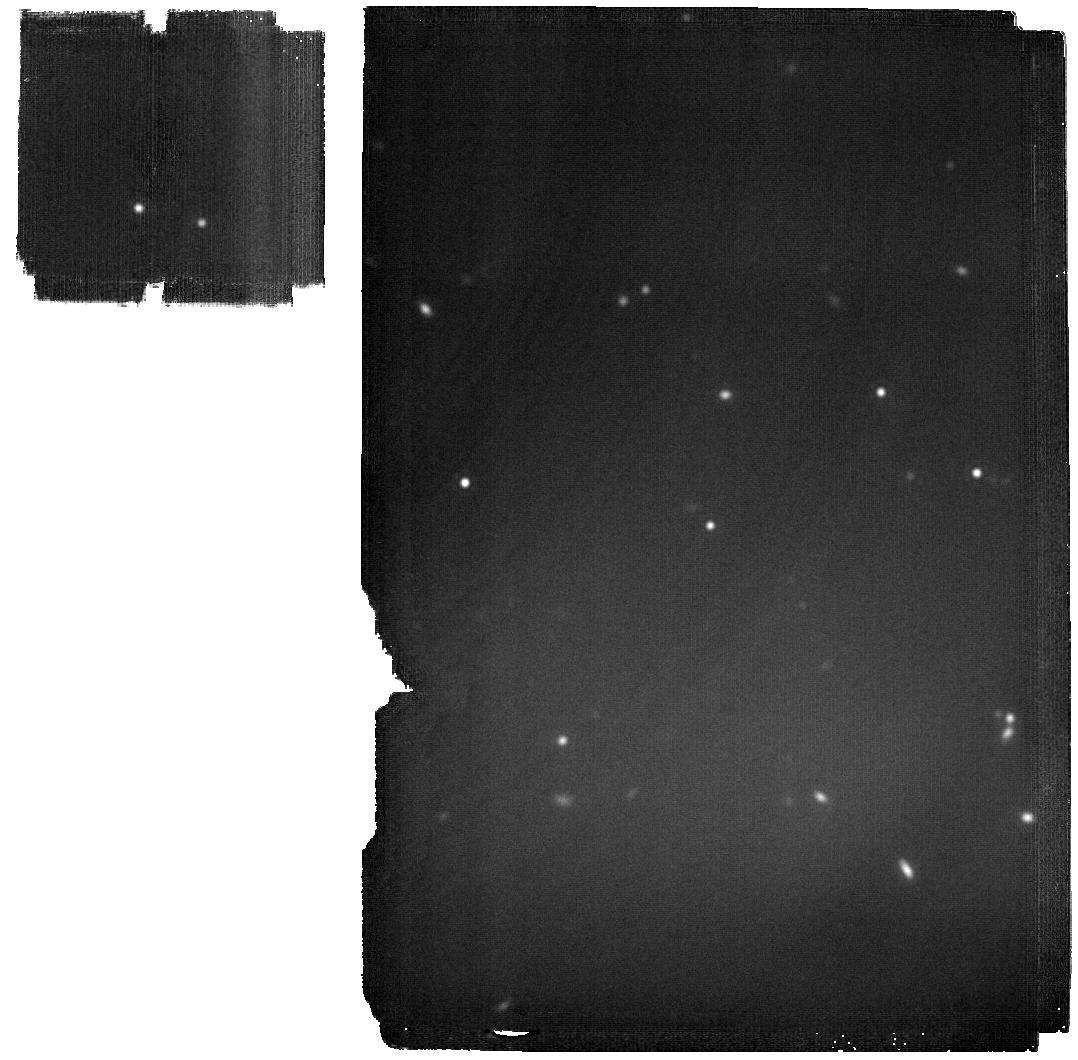
Target: WISEJ1206+84. Instrument: MIRI. Filter: F2100W. Exposure: 13 min. Observation ID: jw02302-o128_t082_miri_f2100w

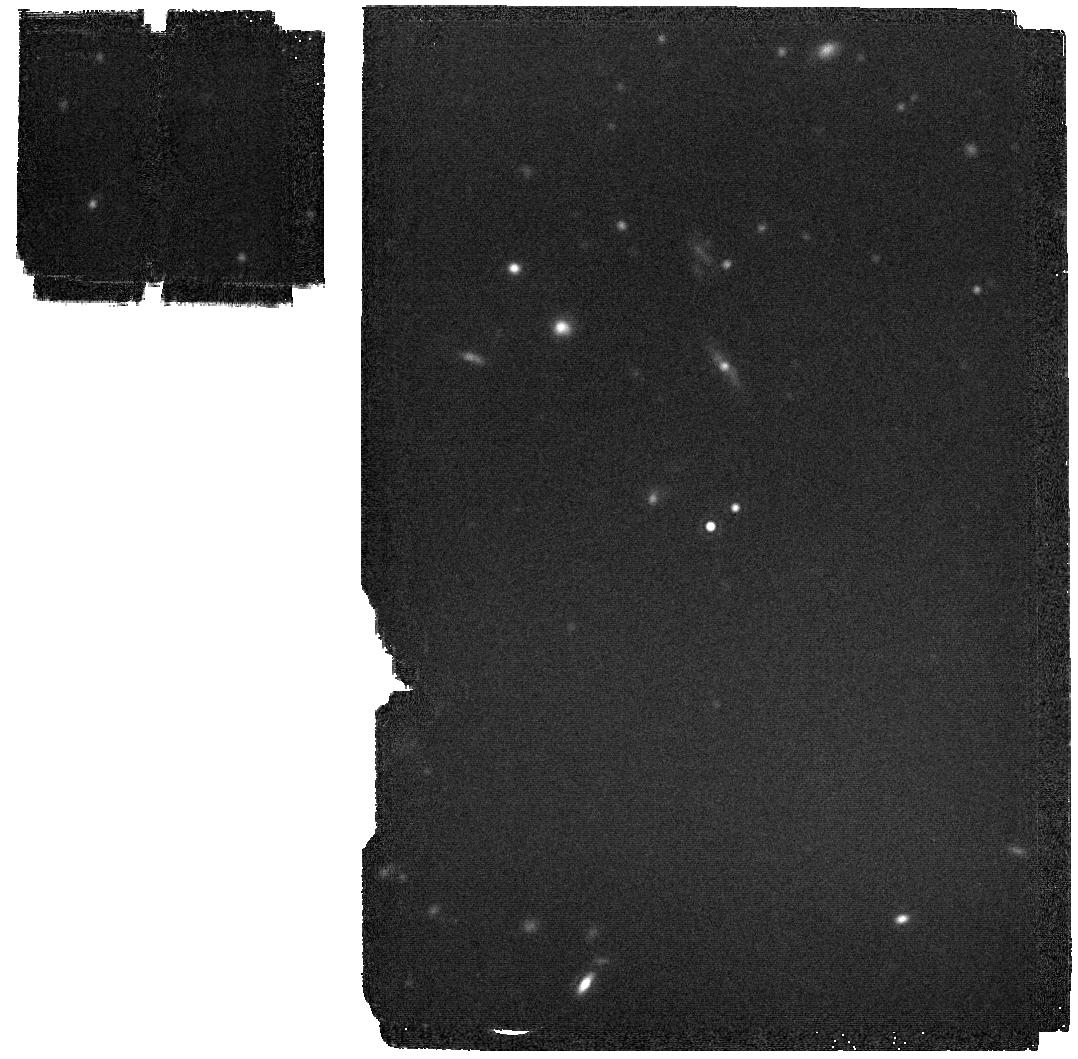
Target: WISEJ2209+27. Instrument: MIRI. Filter: F2100W. Exposure: 3 min. Observation ID: jw02302-o124_t102_miri_f2100w

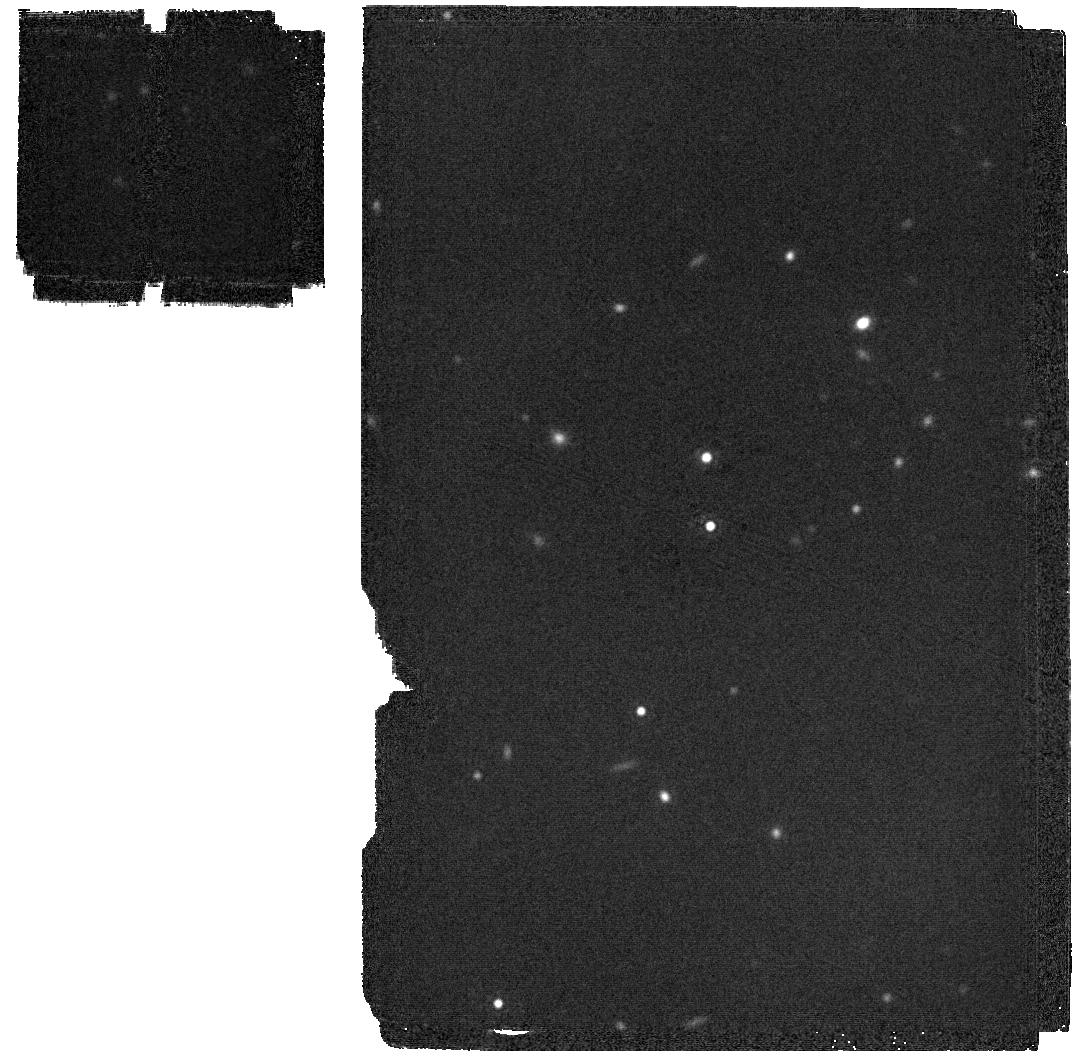
Target: WISEPCJ2056+14. Instrument: MIRI. Filter: F2100W. Exposure: 2 min. Observation ID: jw02302-o106_t072_miri_f2100w

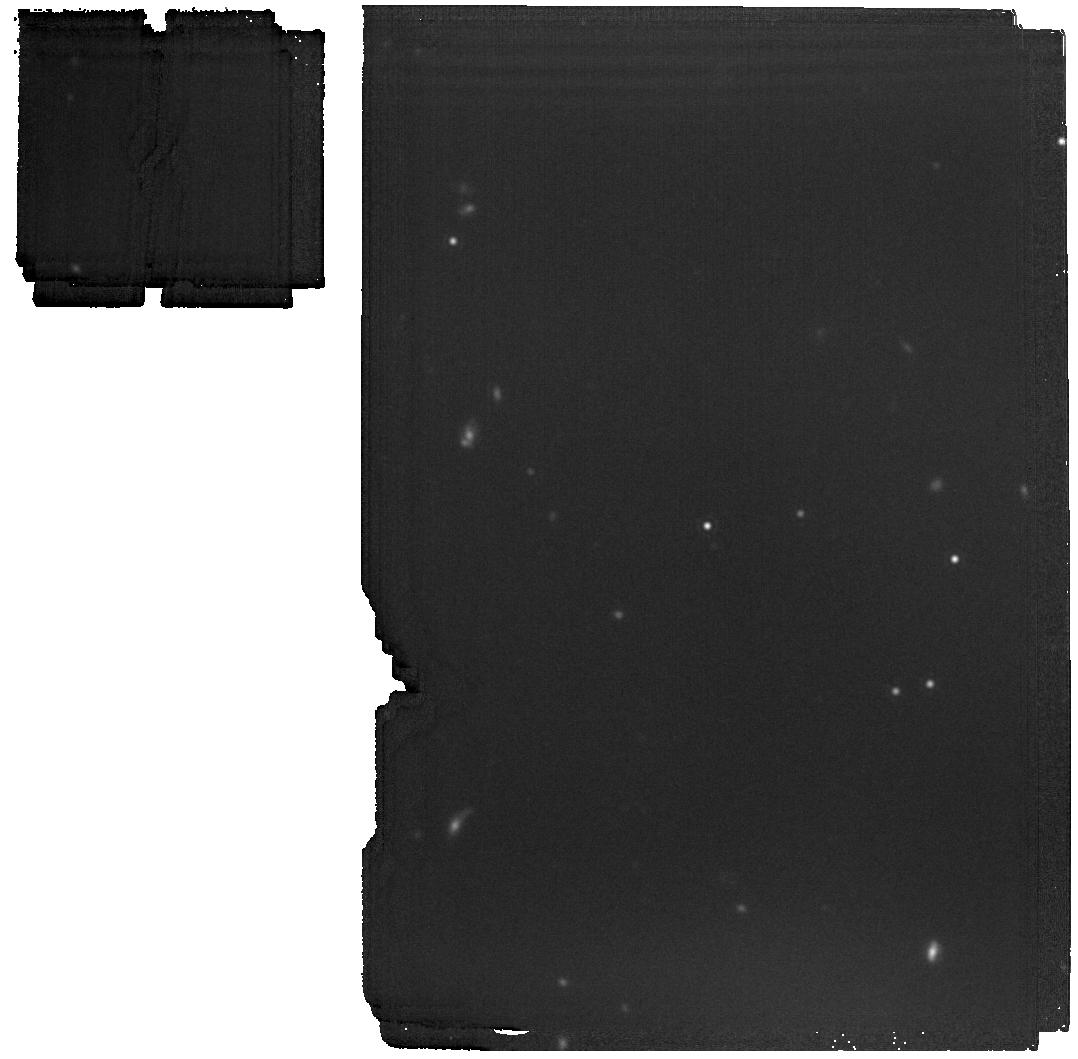
Target: CWISEPJ1446-23. Instrument: MIRI. Filter: F1800W. Exposure: 5 min. Observation ID: jw02302-o049_t101_miri_f1800w

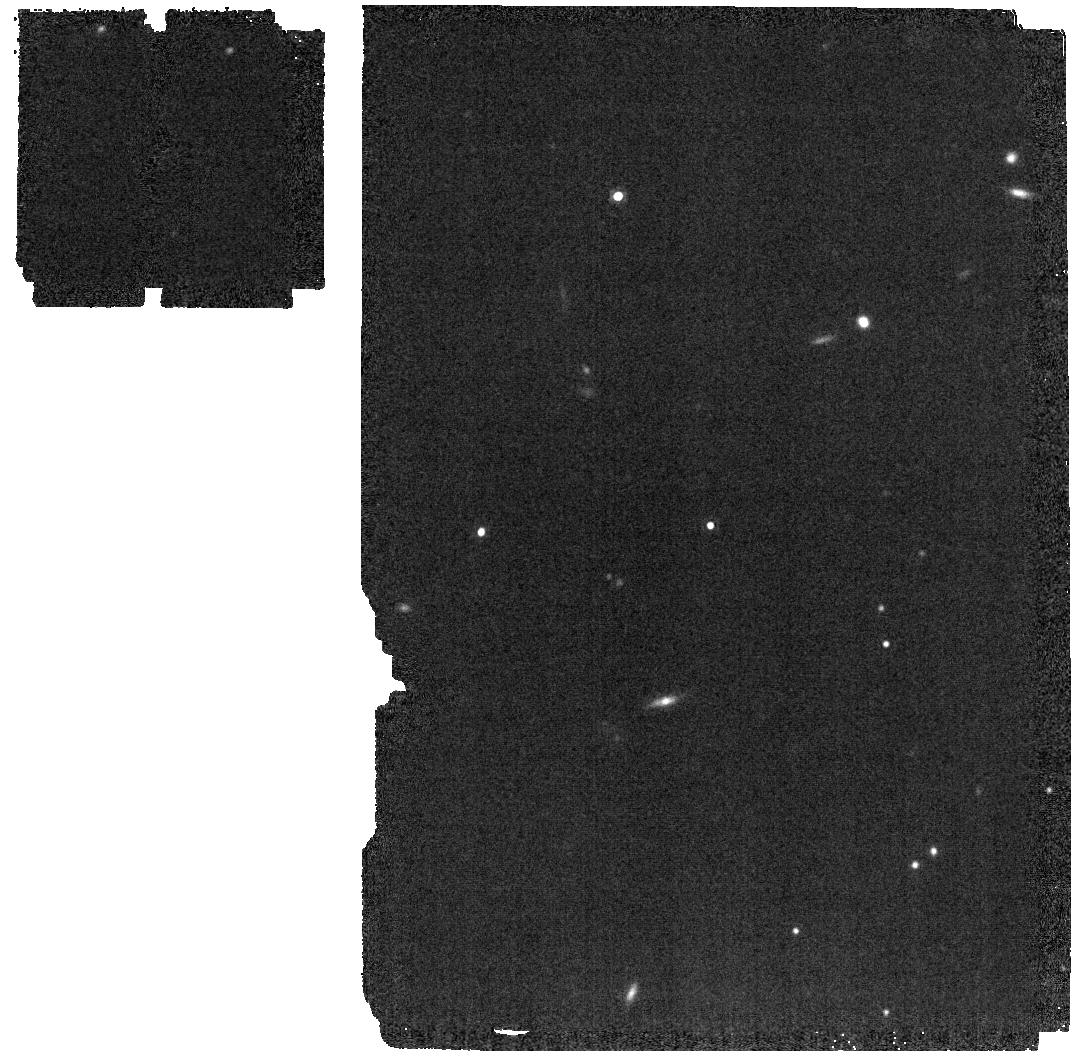
Target: WISEA2159-48. Instrument: MIRI. Filter: F1500W. Exposure: 1 min. Observation ID: jw02302-o097_t053_miri_f1500w

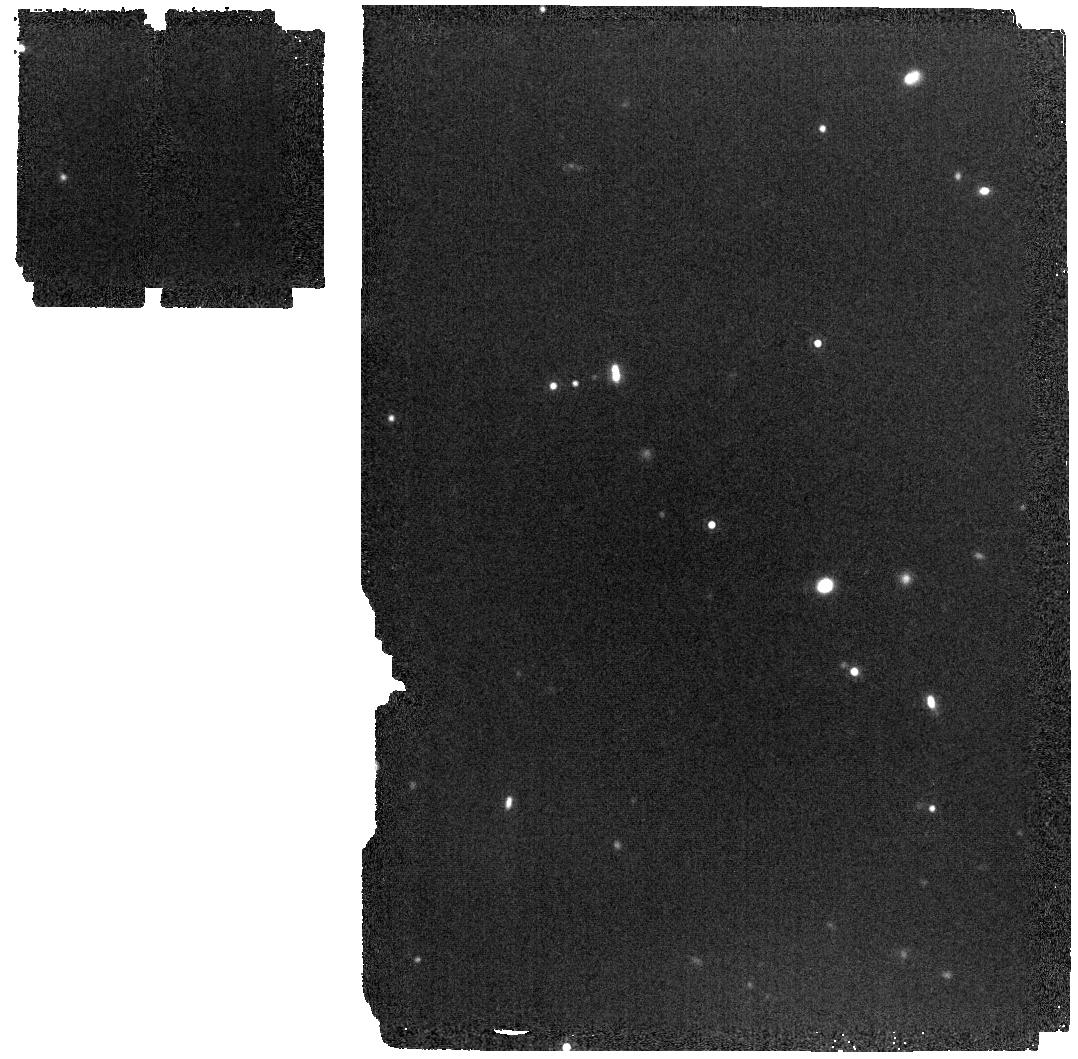
Target: CWISEPJ1047+54. Instrument: MIRI. Filter: F1500W. Exposure: 3 min. Observation ID: jw02302-o127_t103_miri_f1500w

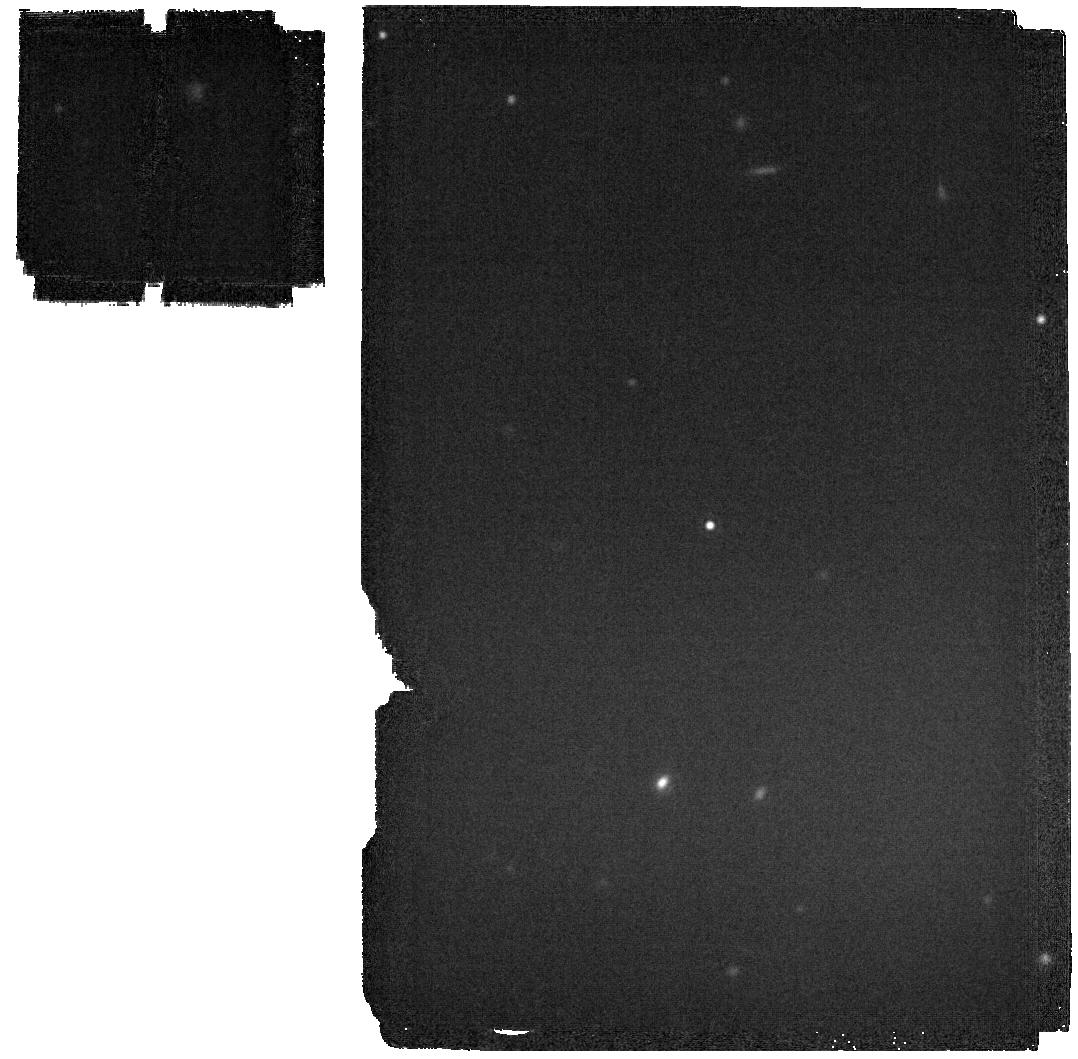
Target: WISEPC1405+55. Instrument: MIRI. Filter: F2100W. Exposure: 2 min. Observation ID: jw02302-o115_t083_miri_f2100w

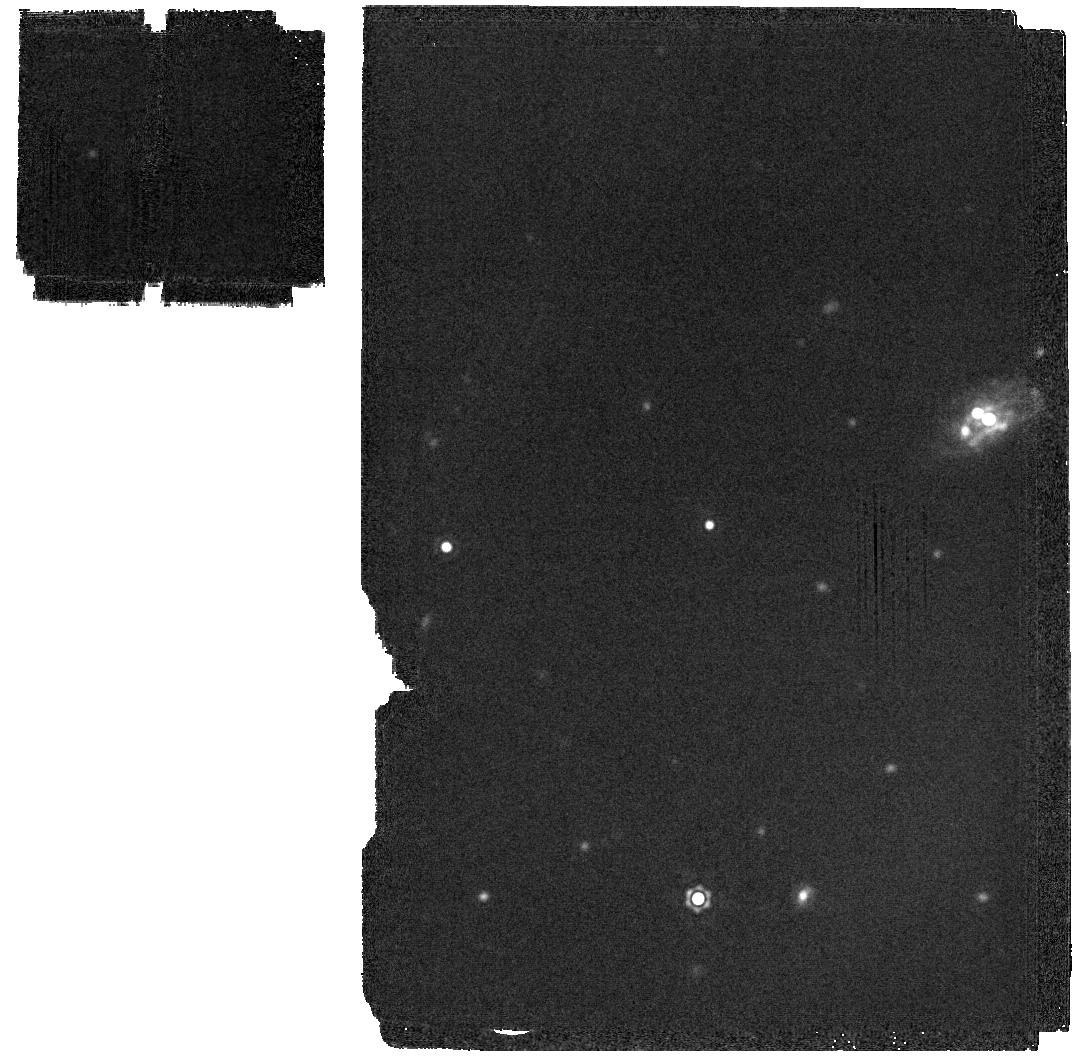
Target: WISEPAJ0313+78. Instrument: MIRI. Filter: F2100W. Exposure: 1 min. Observation ID: jw02302-o061_t051_miri_f2100w

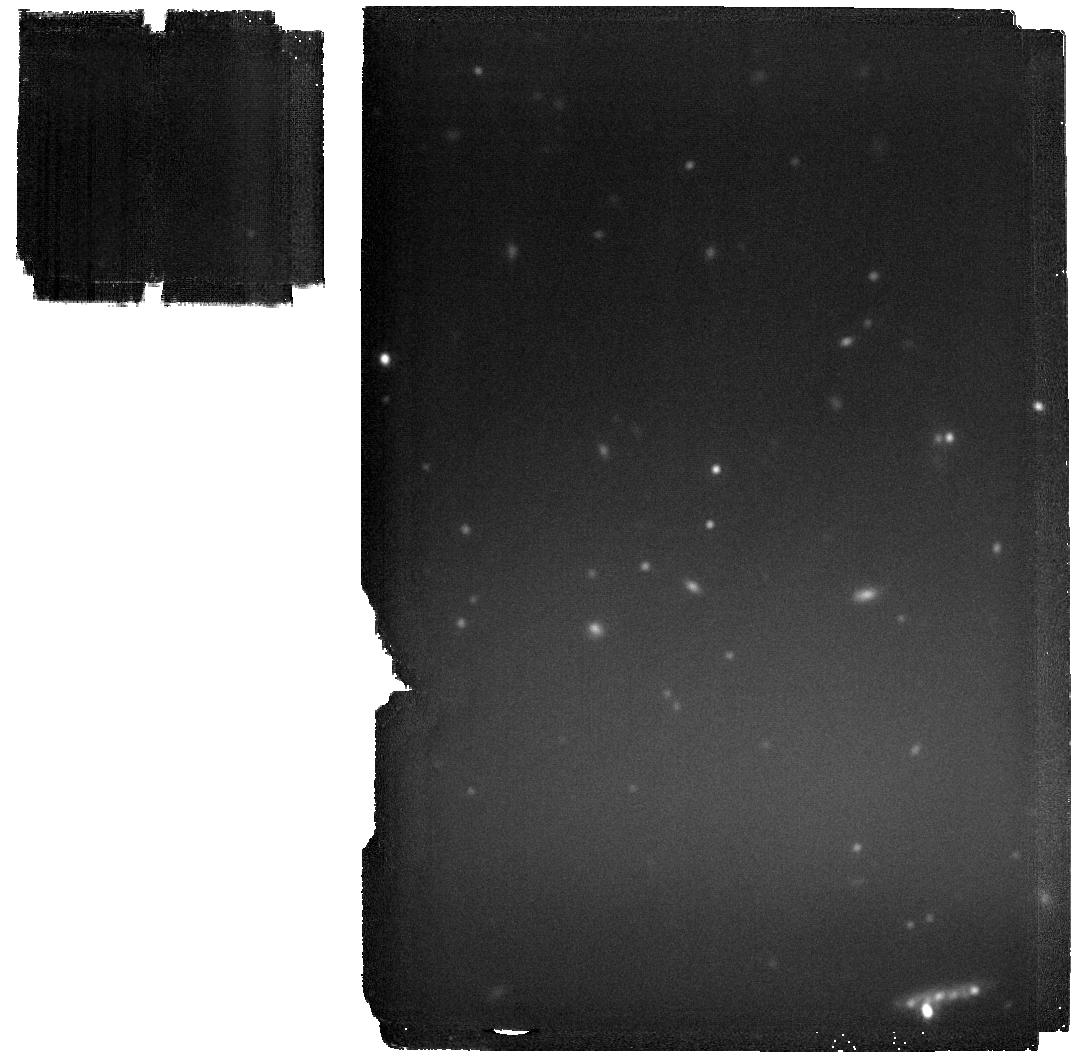
Target: WISEJ0734-71. Instrument: MIRI. Filter: F2100W. Exposure: 15 min. Observation ID: jw02302-o109_t073_miri_f2100w

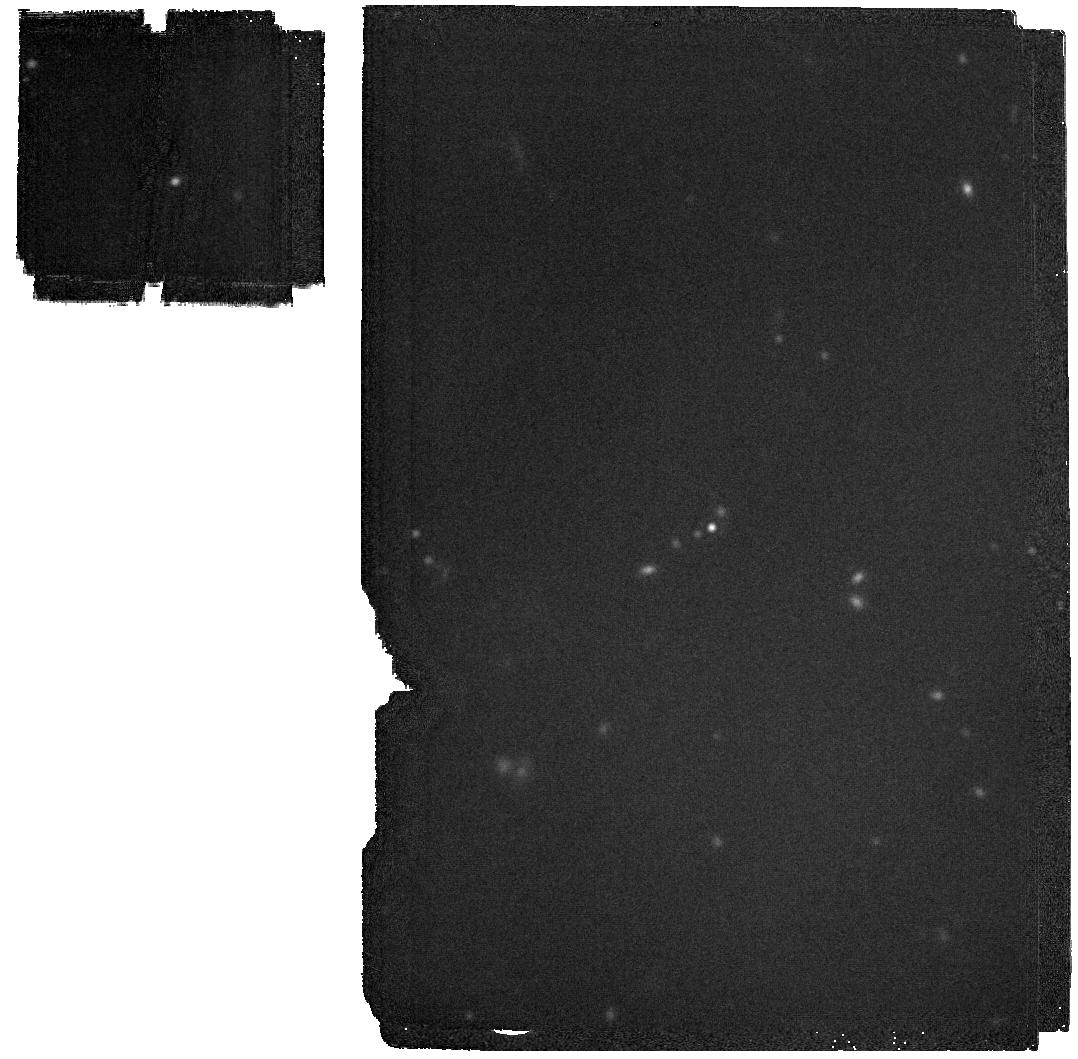
Target: WISEJ2102-44. Instrument: MIRI. Filter: F2100W. Exposure: 4 min. Observation ID: jw02302-o064_t061_miri_f2100w

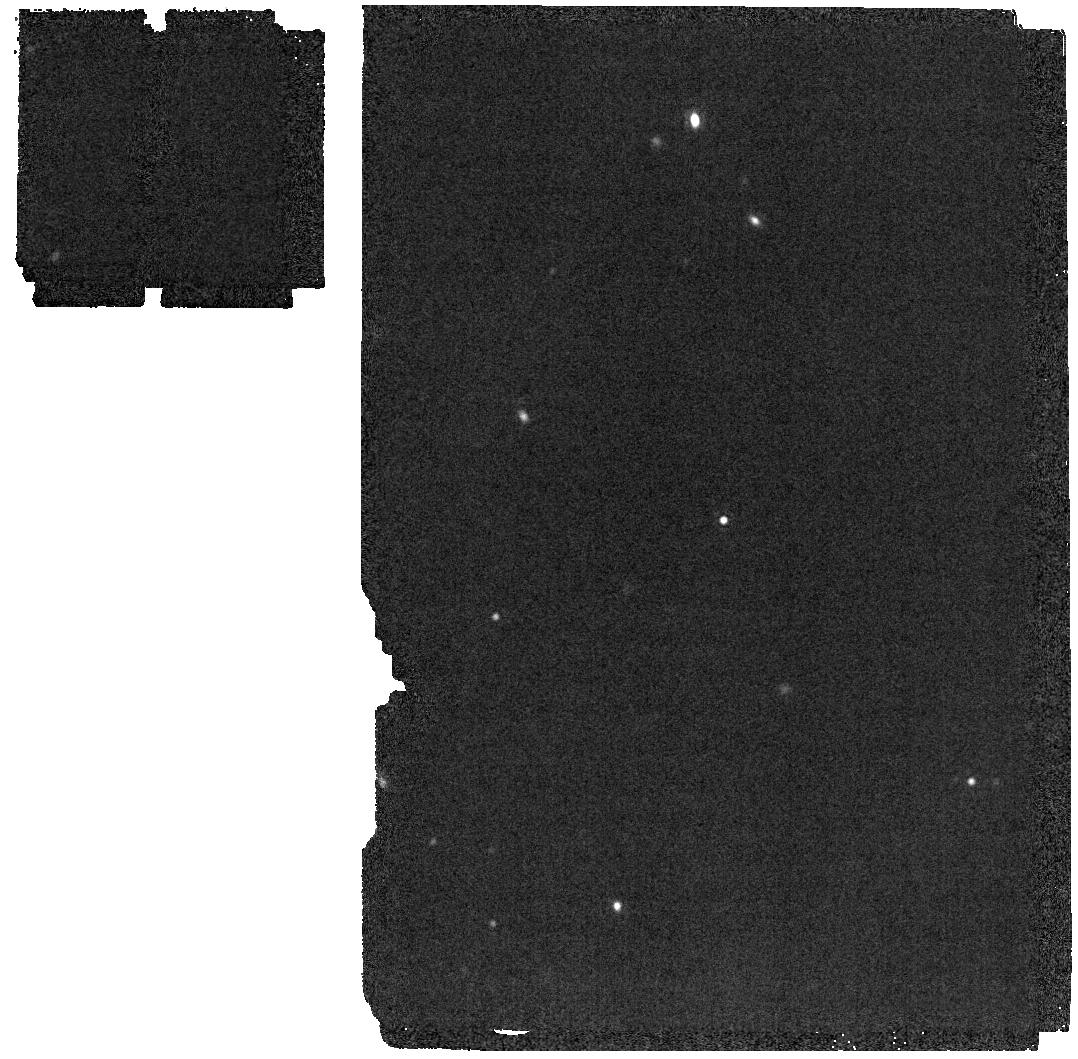
Target: WISEAJ2018-74. Instrument: MIRI. Filter: F1800W. Exposure: 1 min. Observation ID: jw02302-o085_t033_miri_f1800w

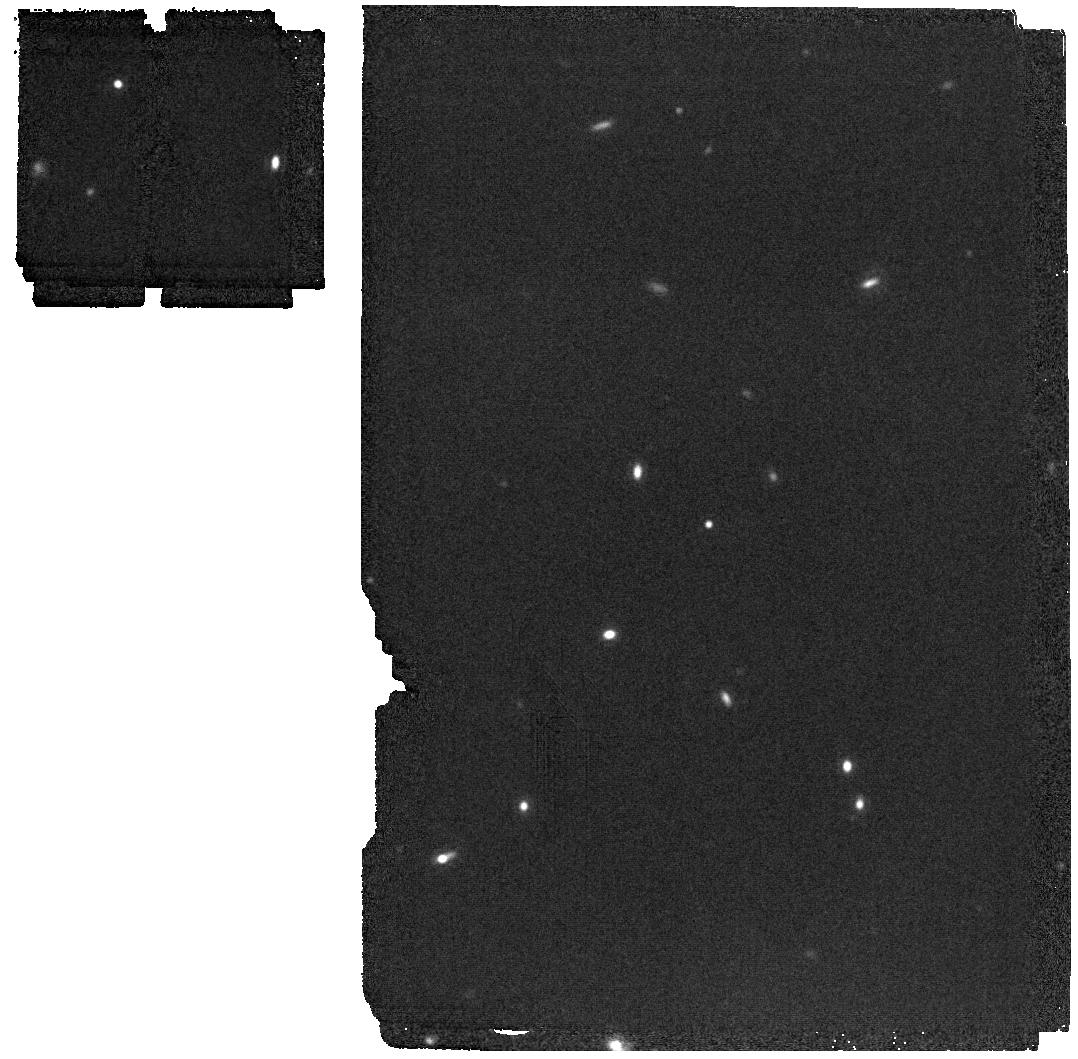
Target: WISEJ0247+37. Instrument: MIRI. Filter: F1800W. Exposure: 2 min. Observation ID: jw02302-o088_t042_miri_f1800w

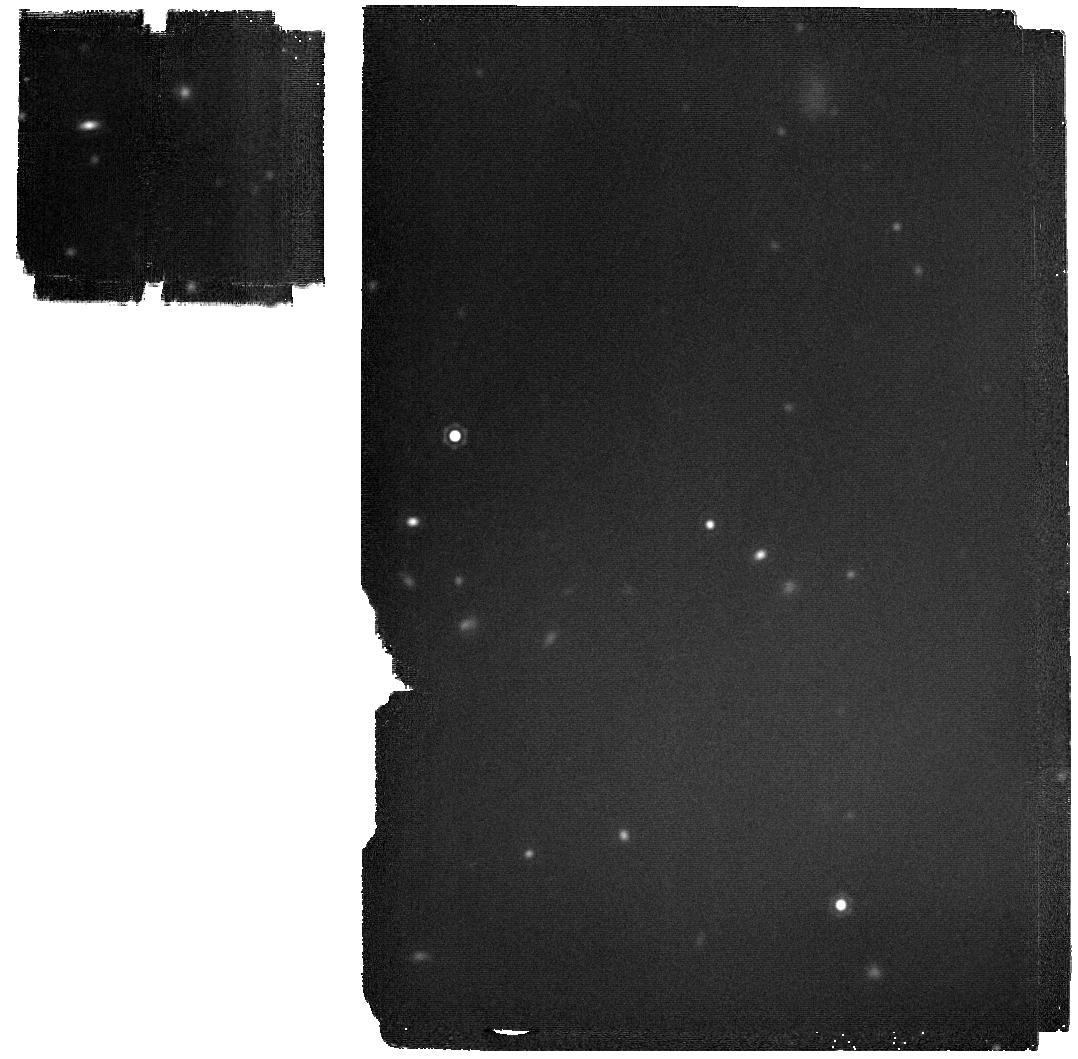
Target: WISEJ0535-75. Instrument: MIRI. Filter: F2100W. Exposure: 15 min. Observation ID: jw02302-o103_t063_miri_f2100w

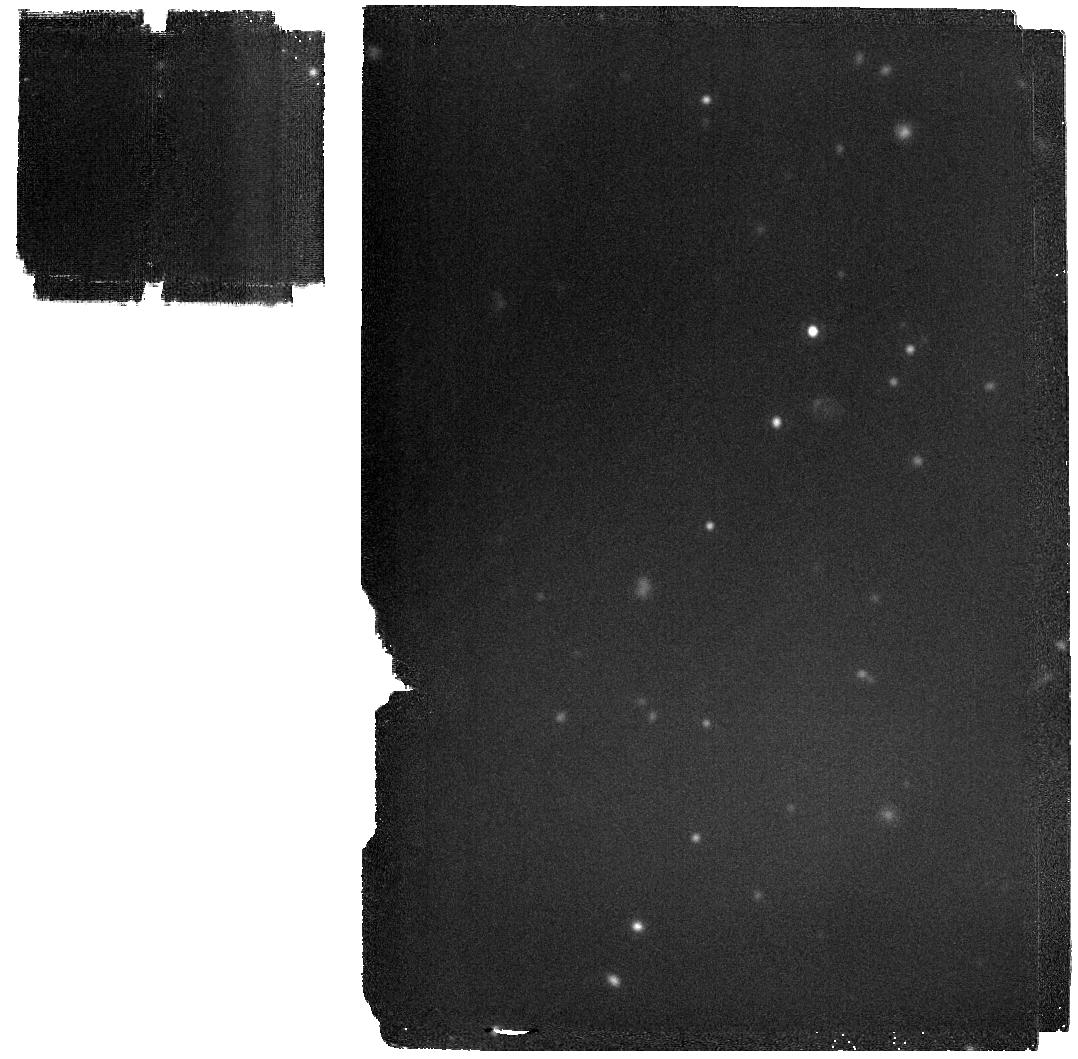
Target: WISEJ0359-54. Instrument: MIRI. Filter: F2100W. Exposure: 16 min. Observation ID: jw02302-o067_t071_miri_f2100w

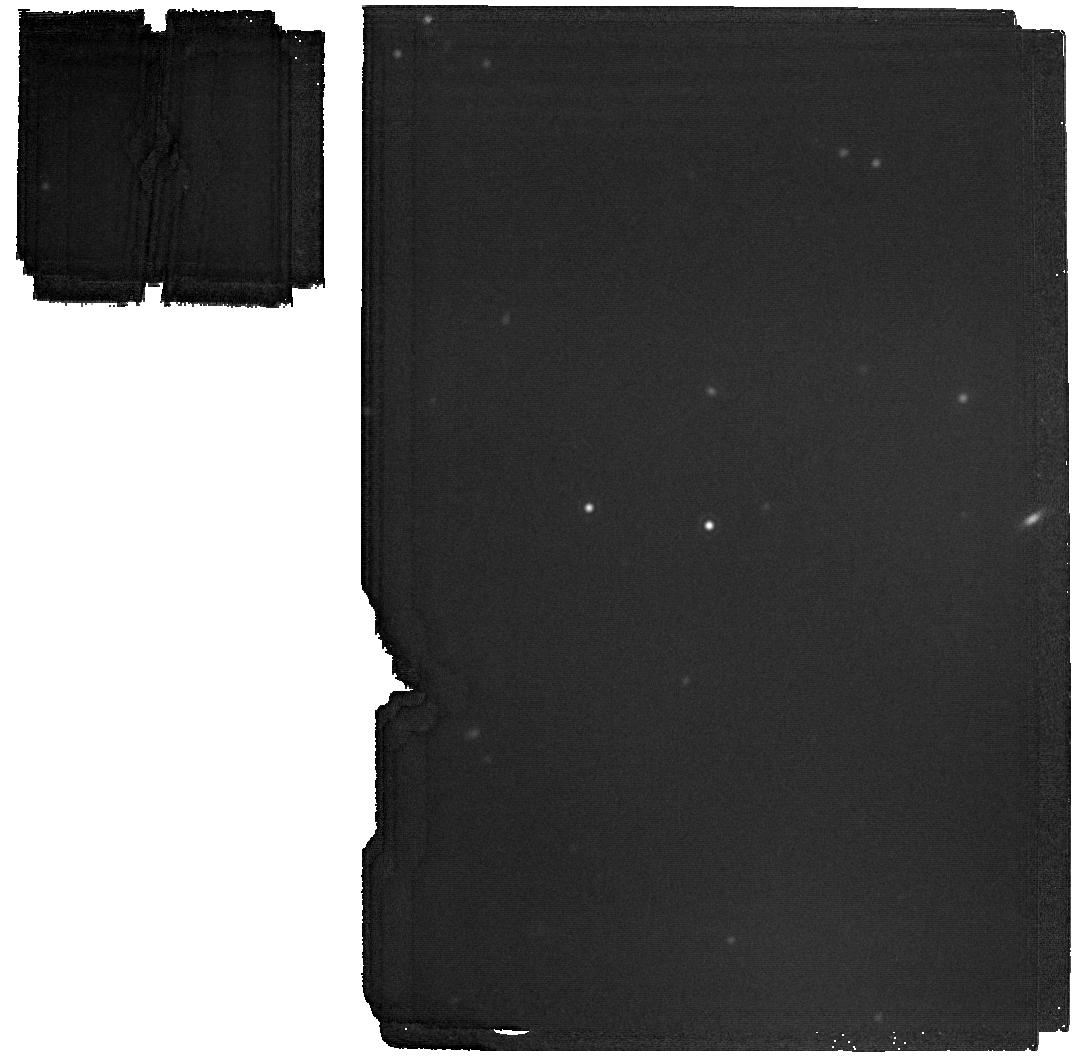
Target: WISEJ0825+28. Instrument: MIRI. Filter: F2100W. Exposure: 3 min. Observation ID: jw02302-o073_t091_miri_f2100w

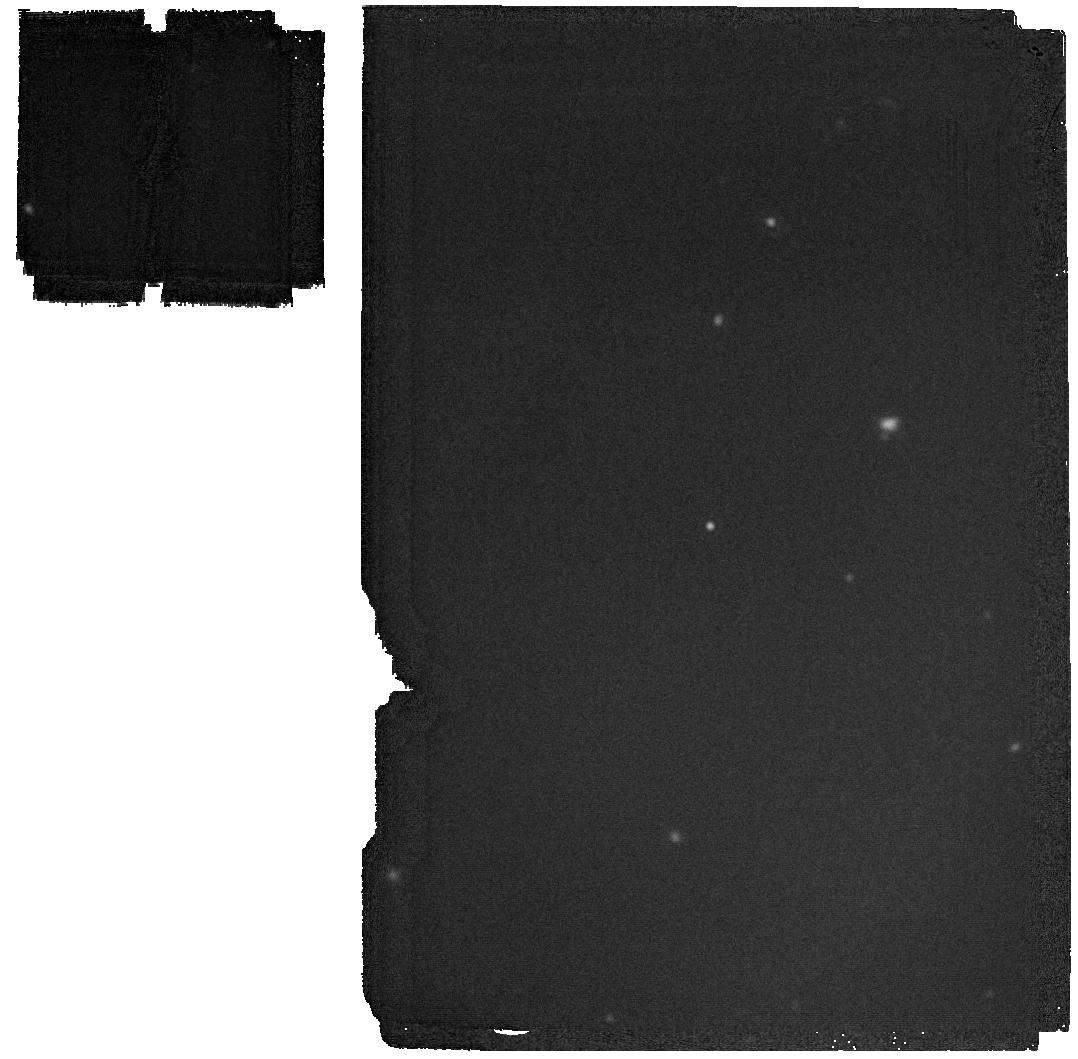
Target: SDSSJ1624+00. Instrument: MIRI. Filter: F2100W. Exposure: 2 min. Observation ID: jw02302-o055_t031_miri_f2100w

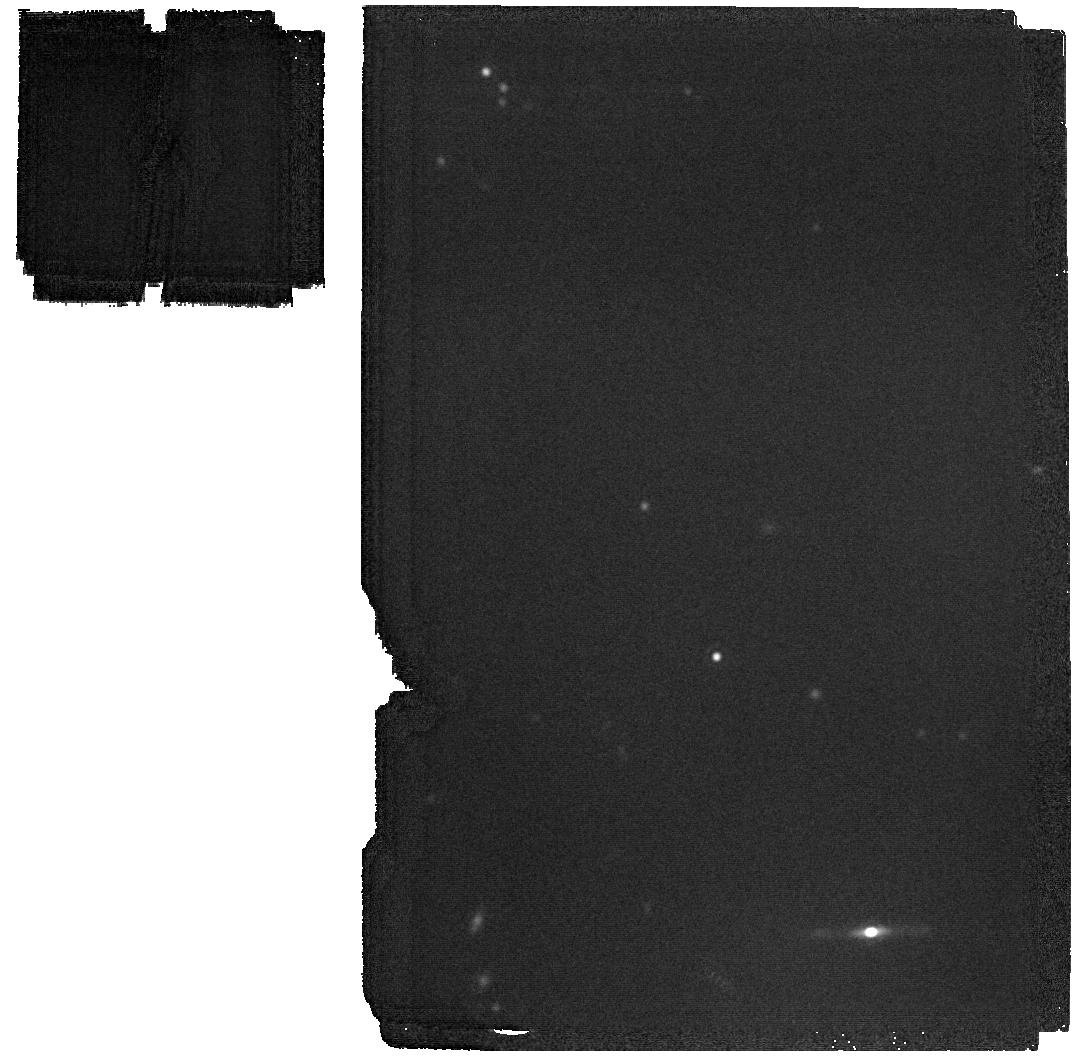
Target: WISEPAJ0410+15. Instrument: MIRI. Filter: F2100W. Exposure: 2 min. Observation ID: jw02302-o070_t081_miri_f2100w

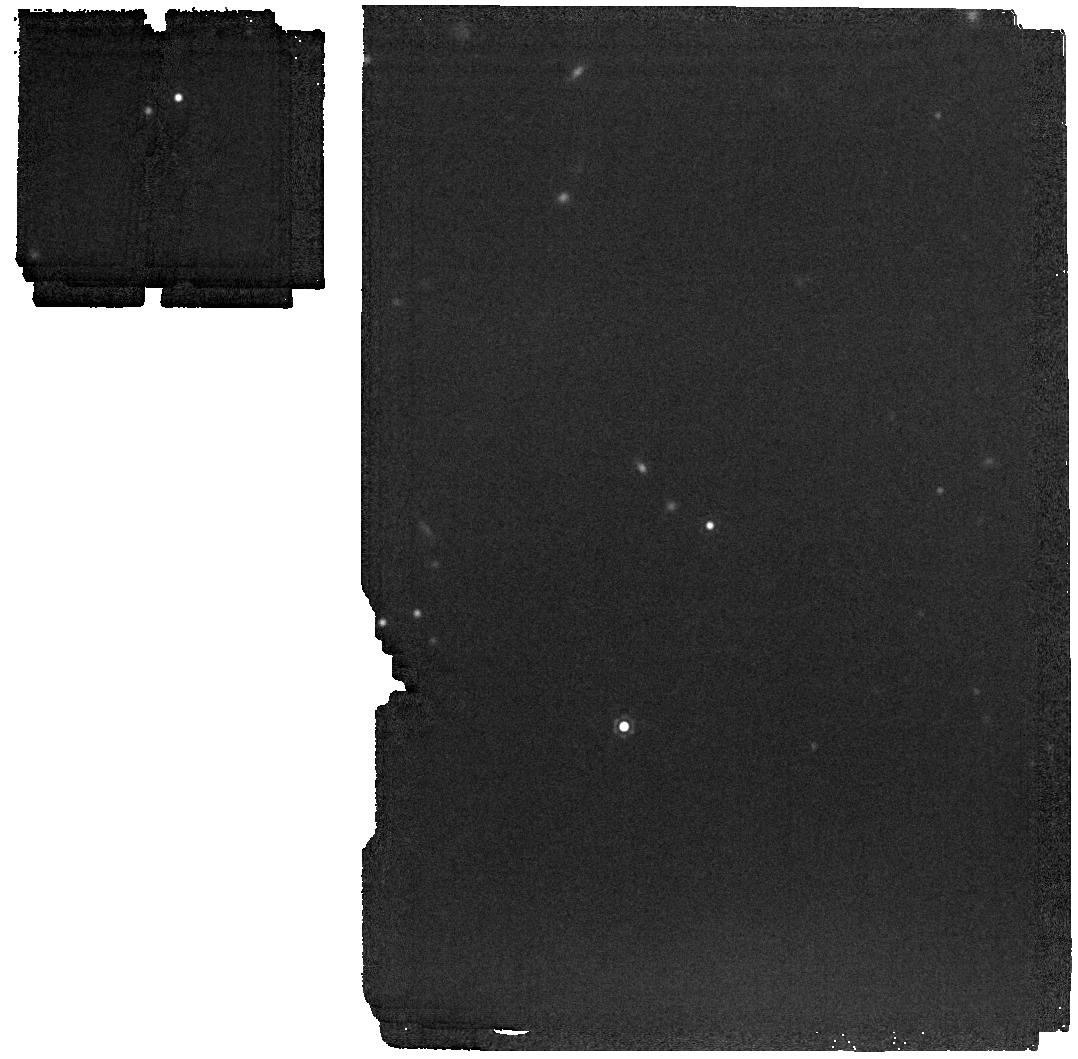
Target: WISEPAJ1959-33. Instrument: MIRI. Filter: F1800W. Exposure: 1 min. Observation ID: jw02302-o058_t041_miri_f1800w

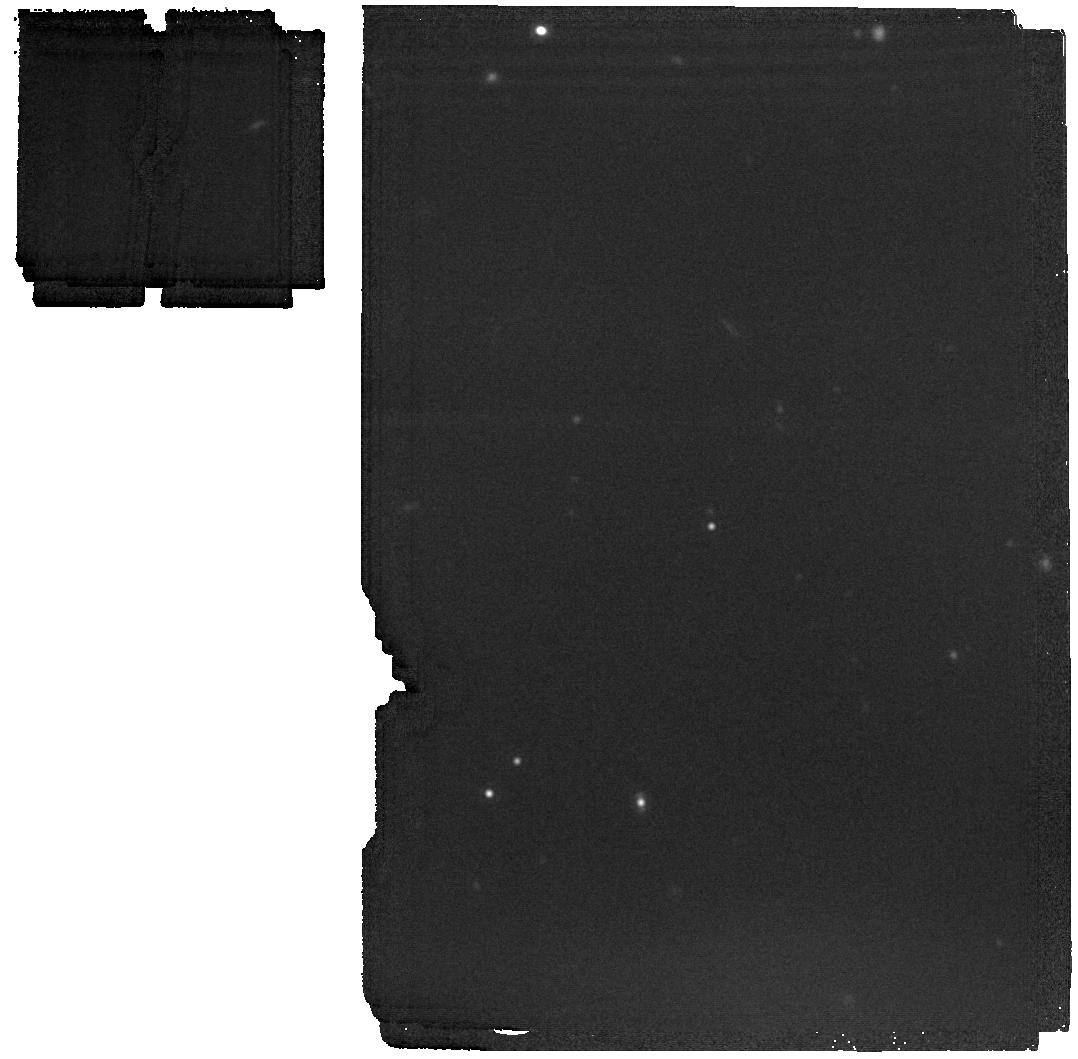
Target: ULASJ1029+09. Instrument: MIRI. Filter: F1800W. Exposure: 2 min. Observation ID: jw02302-o094_t052_miri_f1800w

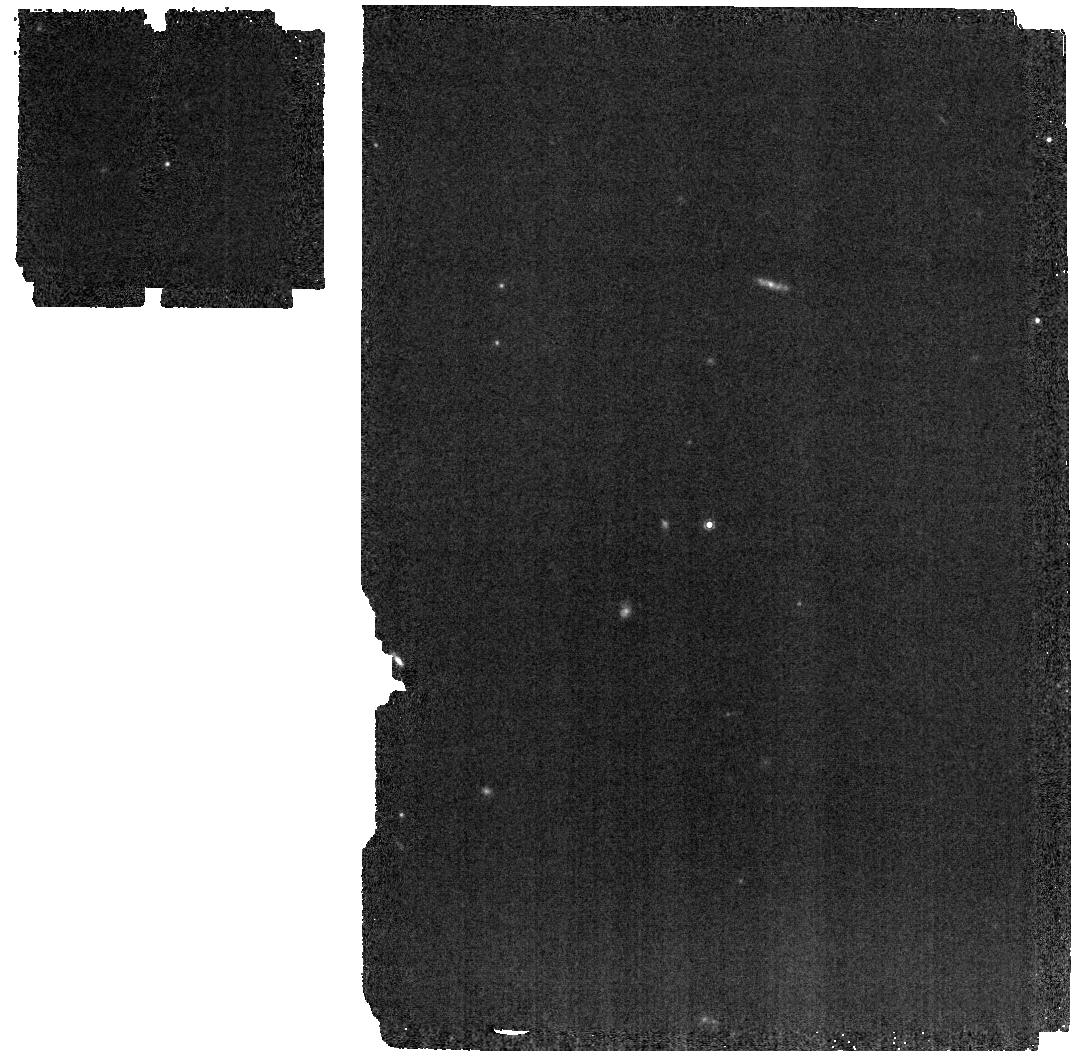
Target: WISEAJ2354+02. Instrument: MIRI. Filter: F1000W. Exposure: 1 min. Observation ID: jw02302-o121_t093_miri_f1000w

Bolometric Luminosities of Cool Brown Dwarfs:  The Key to Their Effective Temperatures and the Mass Function (PI: Cushing, Michael C.)

The understanding of the life cycle of stars developed by 20th century astronomers rested on their ability to measure fundamental properties such as mass, radius, bolometric luminosity, effective temperature, and the mass function. 21st century astronomers have embarked on a similar quest to understand the evolution of brown dwarfs but have been hampered by their intrinsic faintness, the lack of a mass-luminosity relation, and the fact that most of their radiation is emitted at infrared wavelengths. While progress has been made in understanding the hotter brown dwarfs that populate the L and T spectral classes, the cooler brown dwarfs in the Y class, some of which have effective temperatures as low as ~250 K, have proven more difficult to investigate. In this proposal, we aim to measure three fundamental properties -the bolometric luminosities, effective temperatures, and the mass function - of the coolest brown dwarfs in the T and Y classes. Using the broad wavelength grasp of JWST, we will measure the bolometric luminosities of the brown dwarfs with spectral types later than T5 within 20 pc of the Sun. Since all brown dwarfs are effectively the size of Jupiter, we can then use the Stefan-Boltzmann law to measure their effective temperatures to ~25 K. The LTY luminosity function will also be compared to simulated populations of brown dwarfs that have formed and evolved over the history of the Galaxy to measure the functional form of the mass function along with its low-mass terminus.